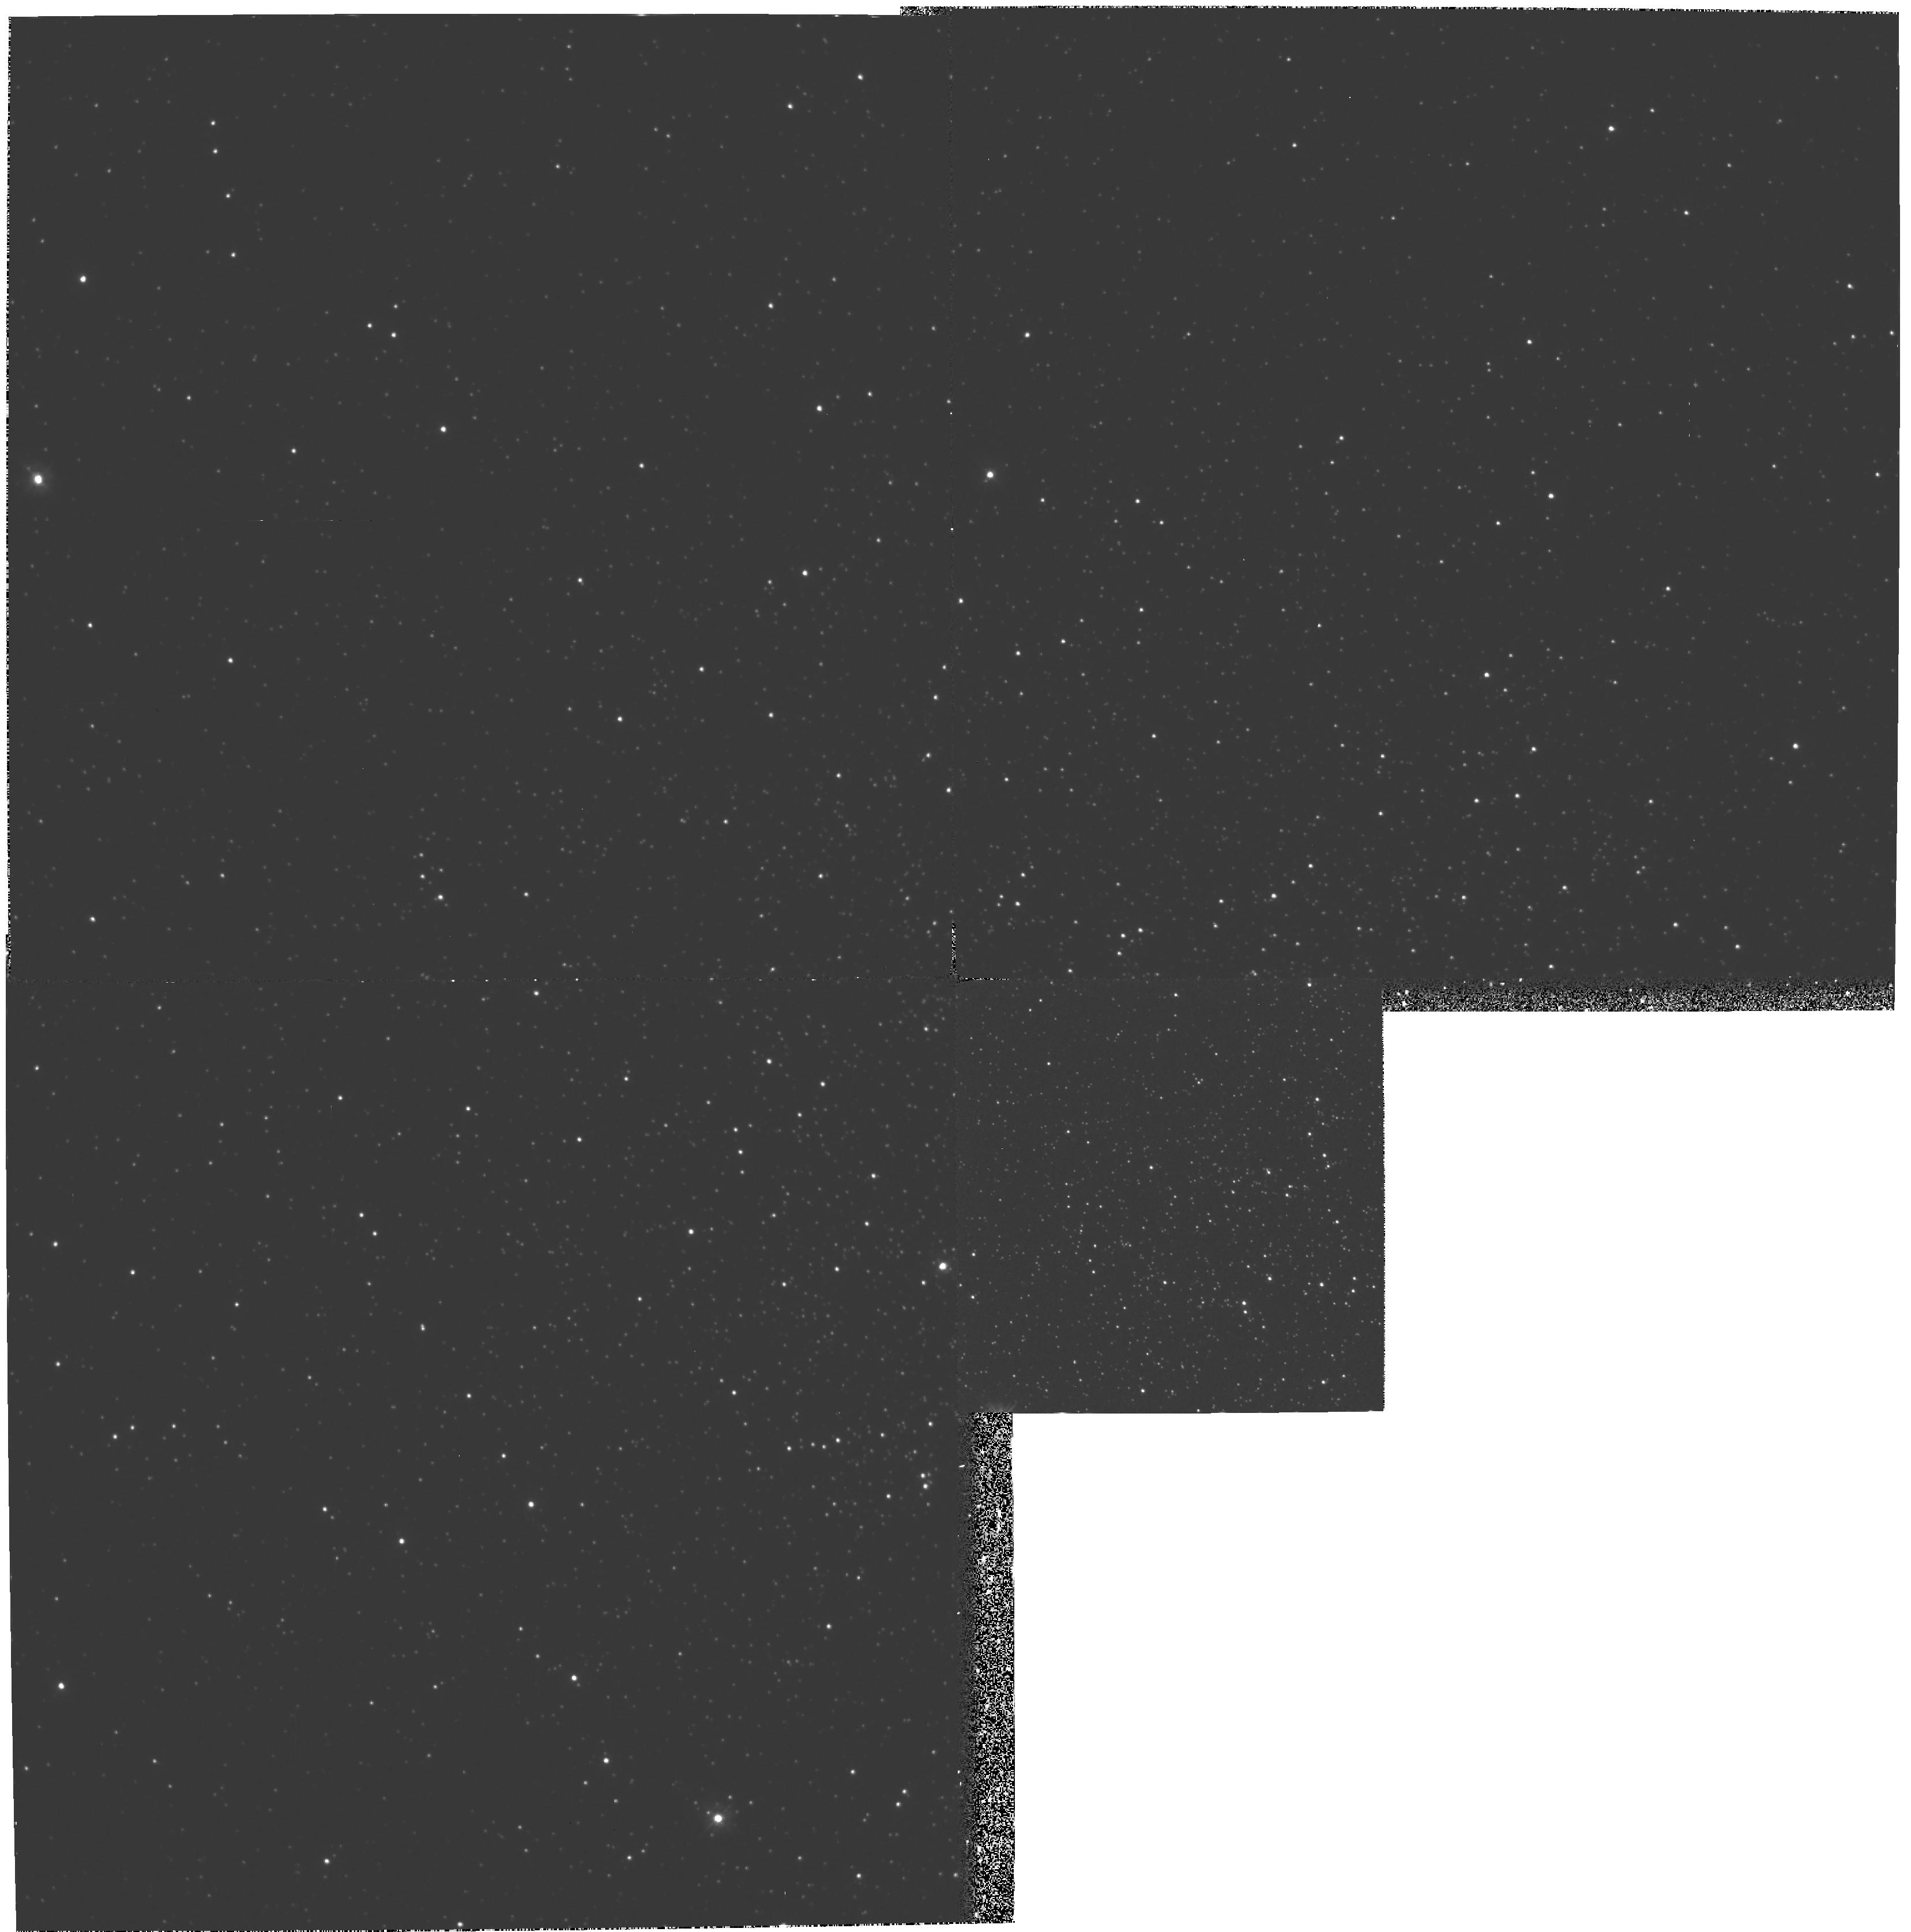
Target: NGC6712
Instrument: WFPC2/PC
Filter: F300W
Exposure: 4.4 h
Observation ID: hst_6121_01_wfpc2_pc_f300w_u2of01

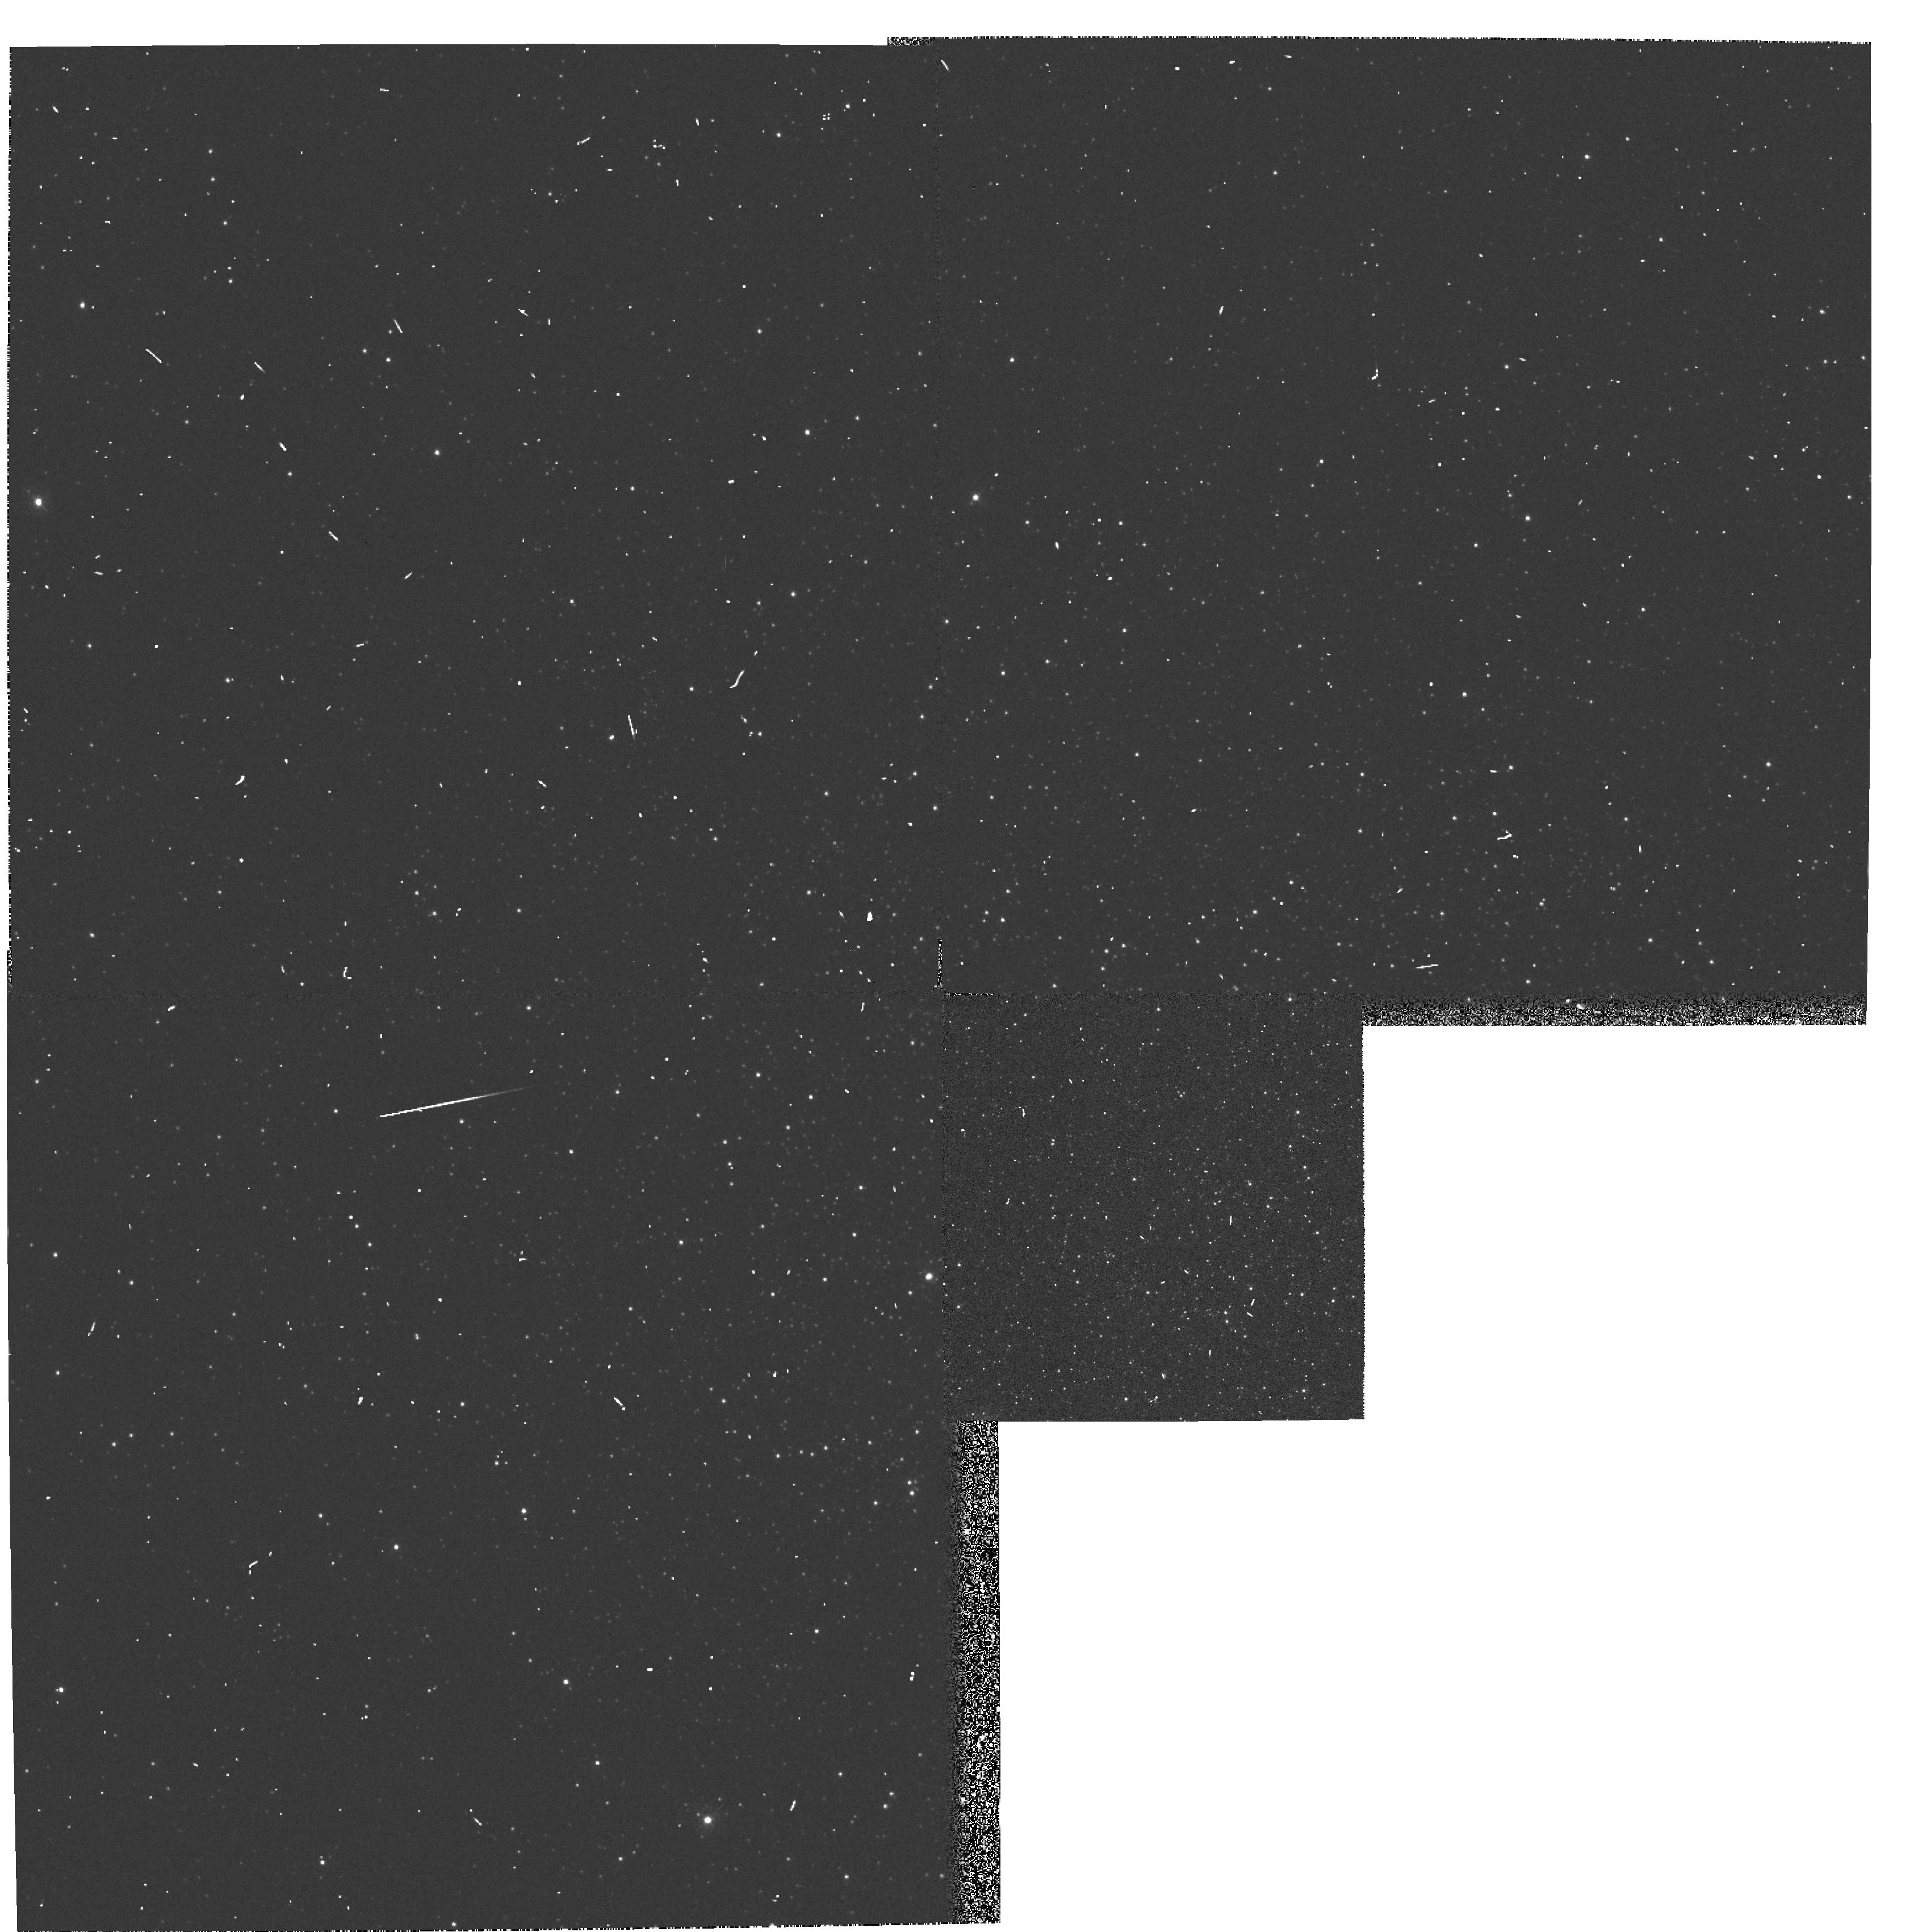
Target: NGC6712
Instrument: WFPC2/PC
Filter: F336W
Exposure: 3 min
Observation ID: hst_6121_02_wfpc2_pc_f336w_u2of02

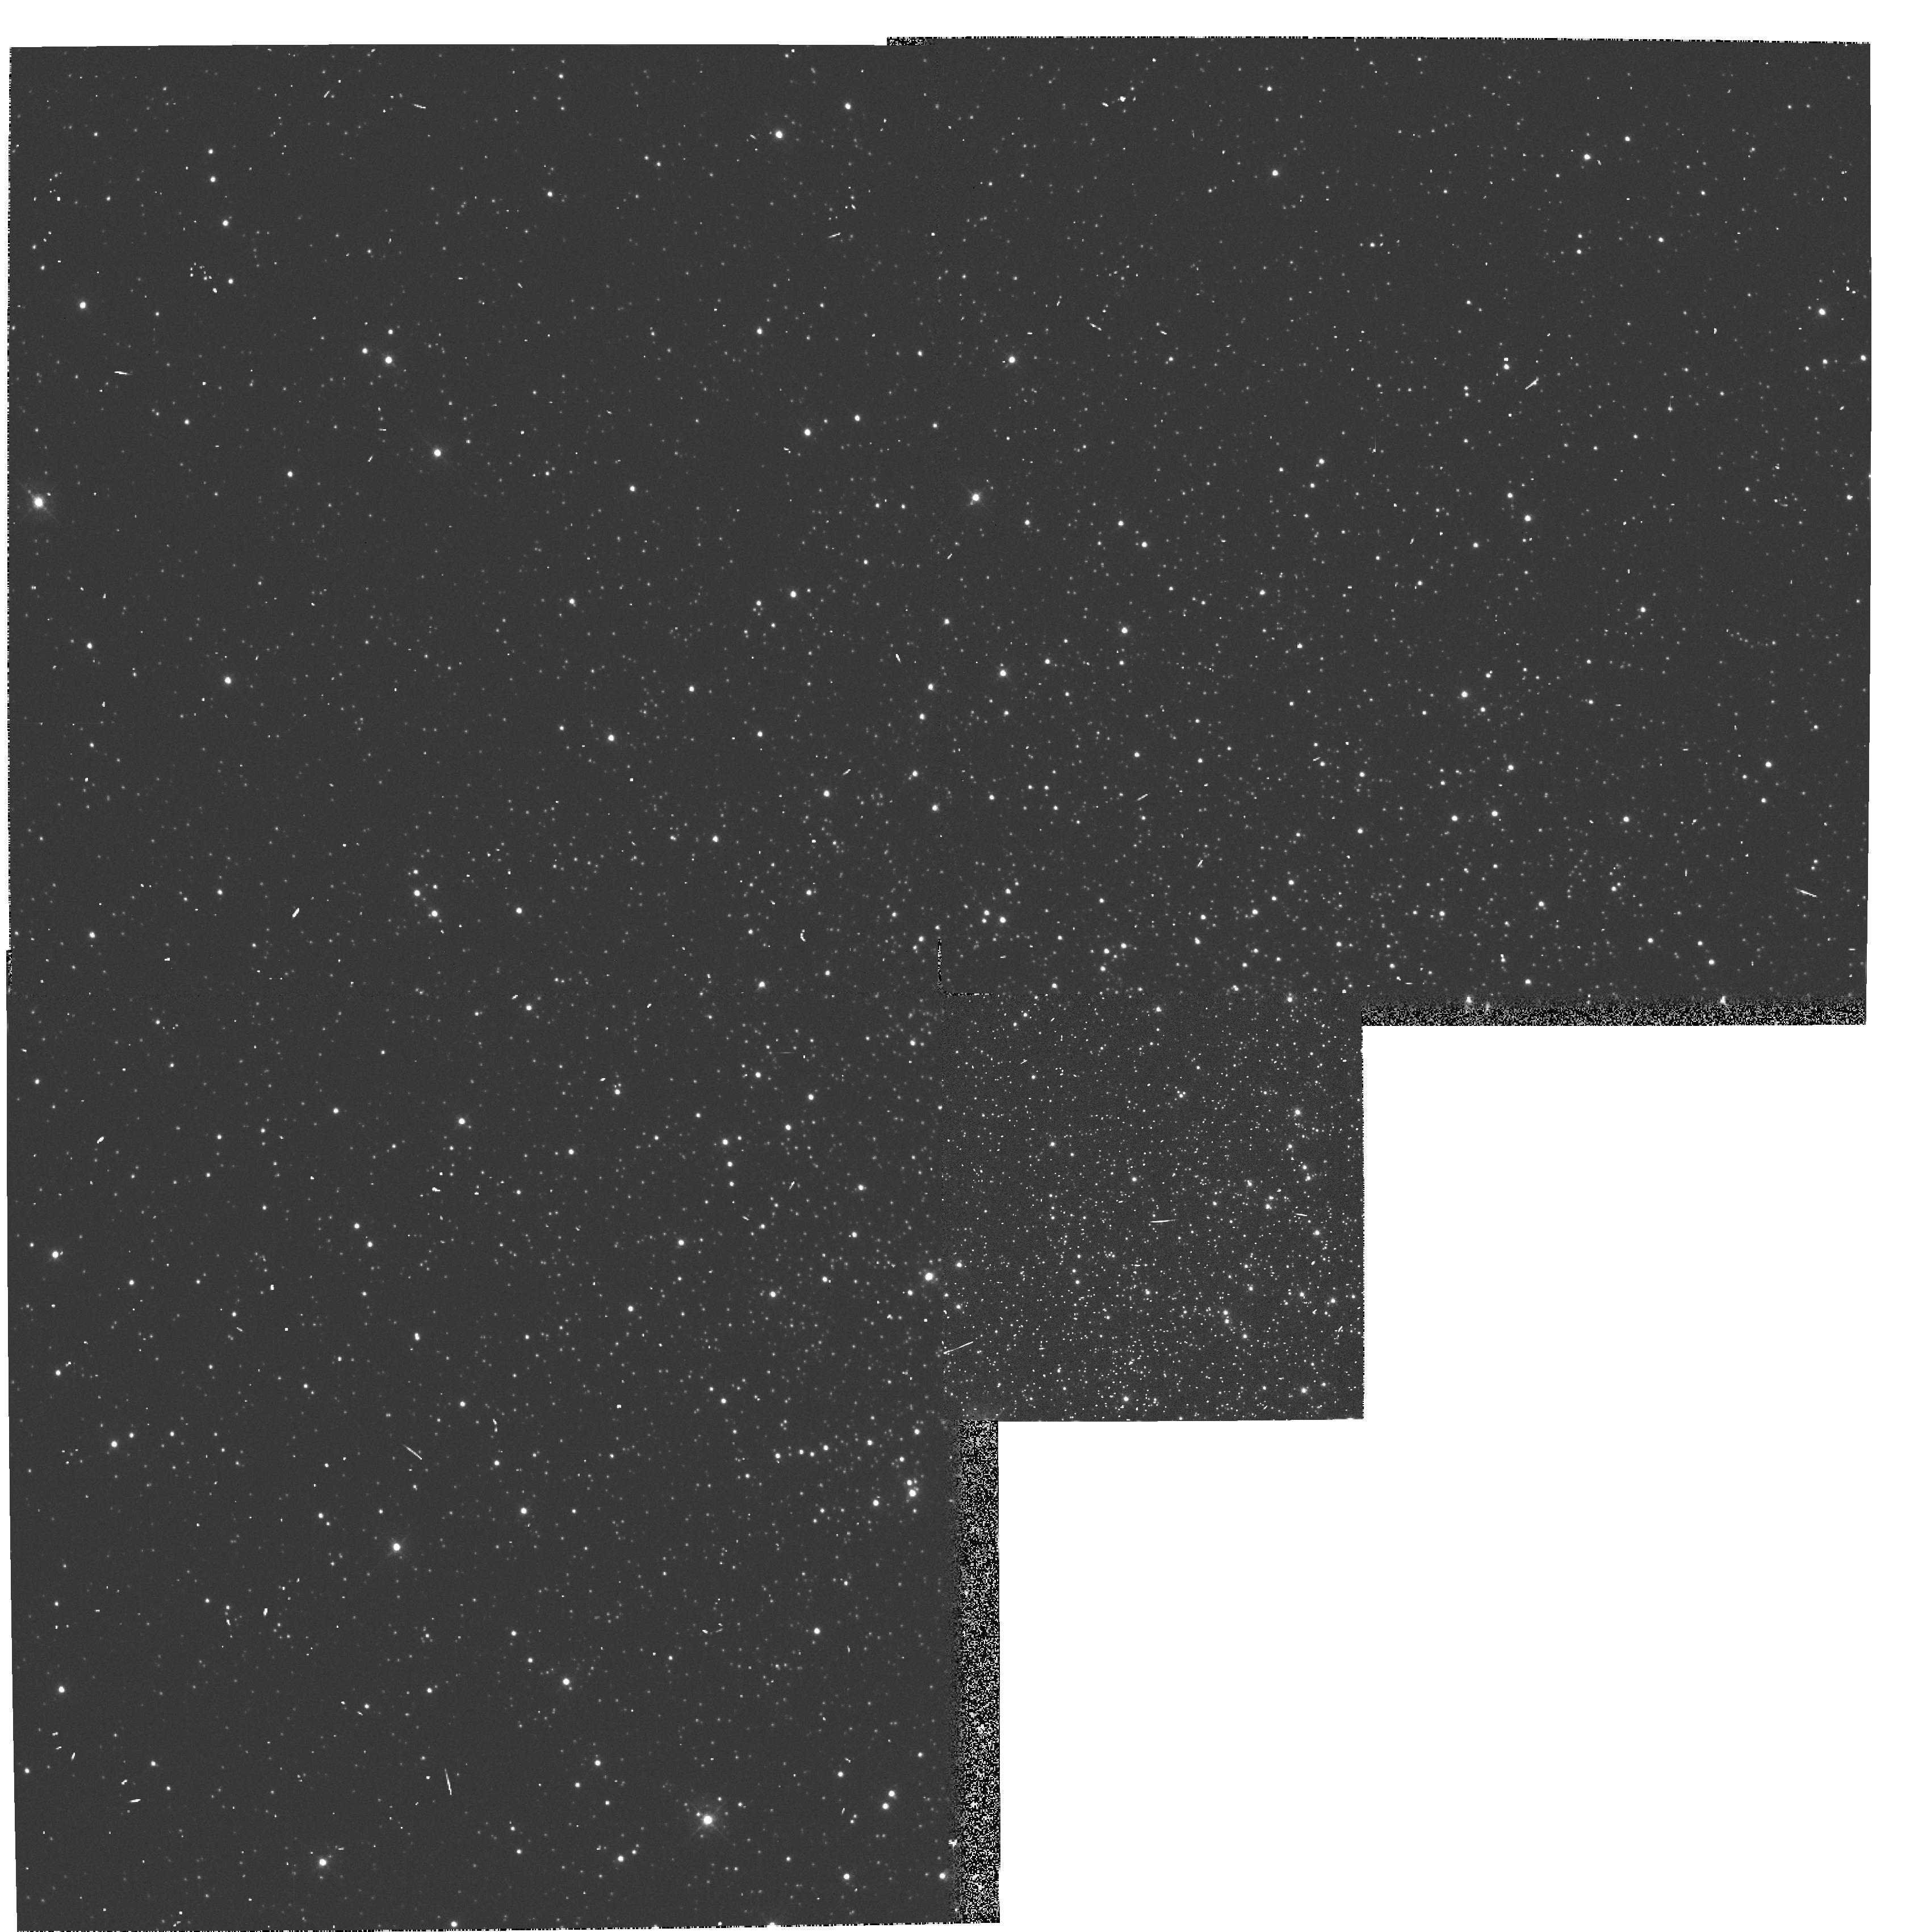
Target: NGC6712
Instrument: WFPC2/PC
Filter: F439W
Exposure: 3 min
Observation ID: hst_6121_02_wfpc2_pc_f439w_u2of02

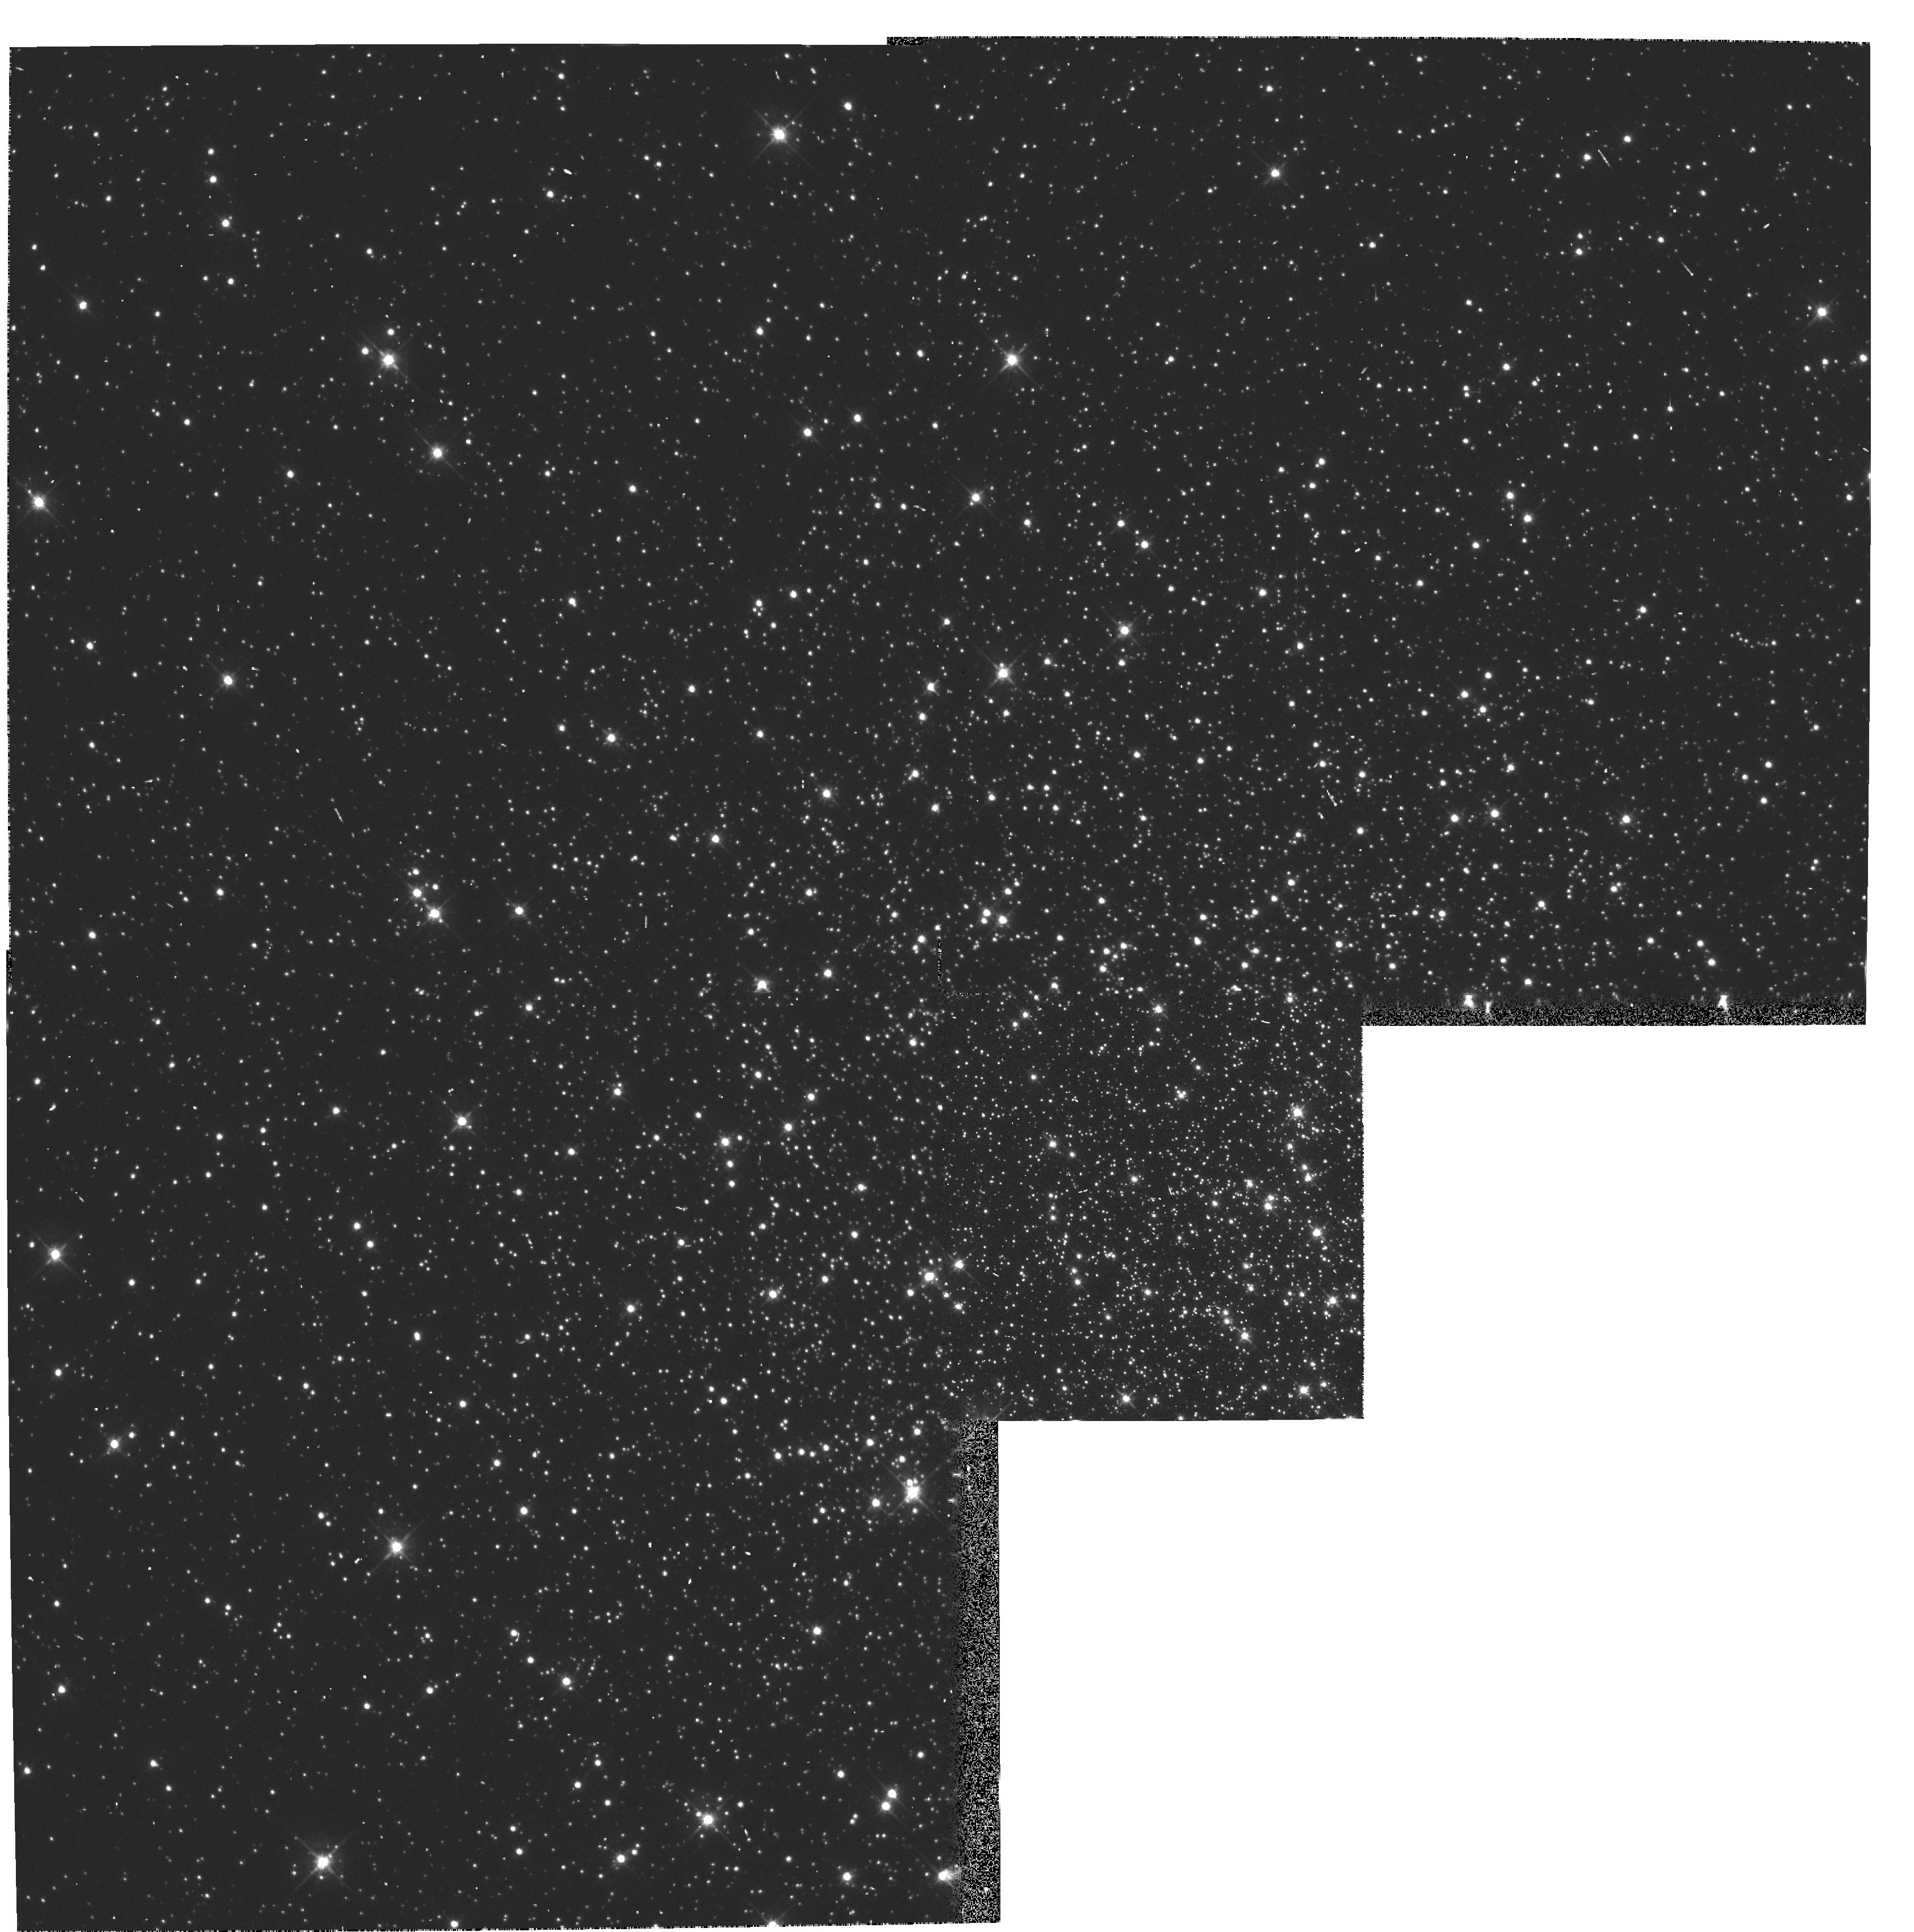
Target: NGC6712
Instrument: WFPC2/PC
Filter: F555W
Exposure: 1 min
Observation ID: hst_6121_02_wfpc2_pc_f555w_u2of02

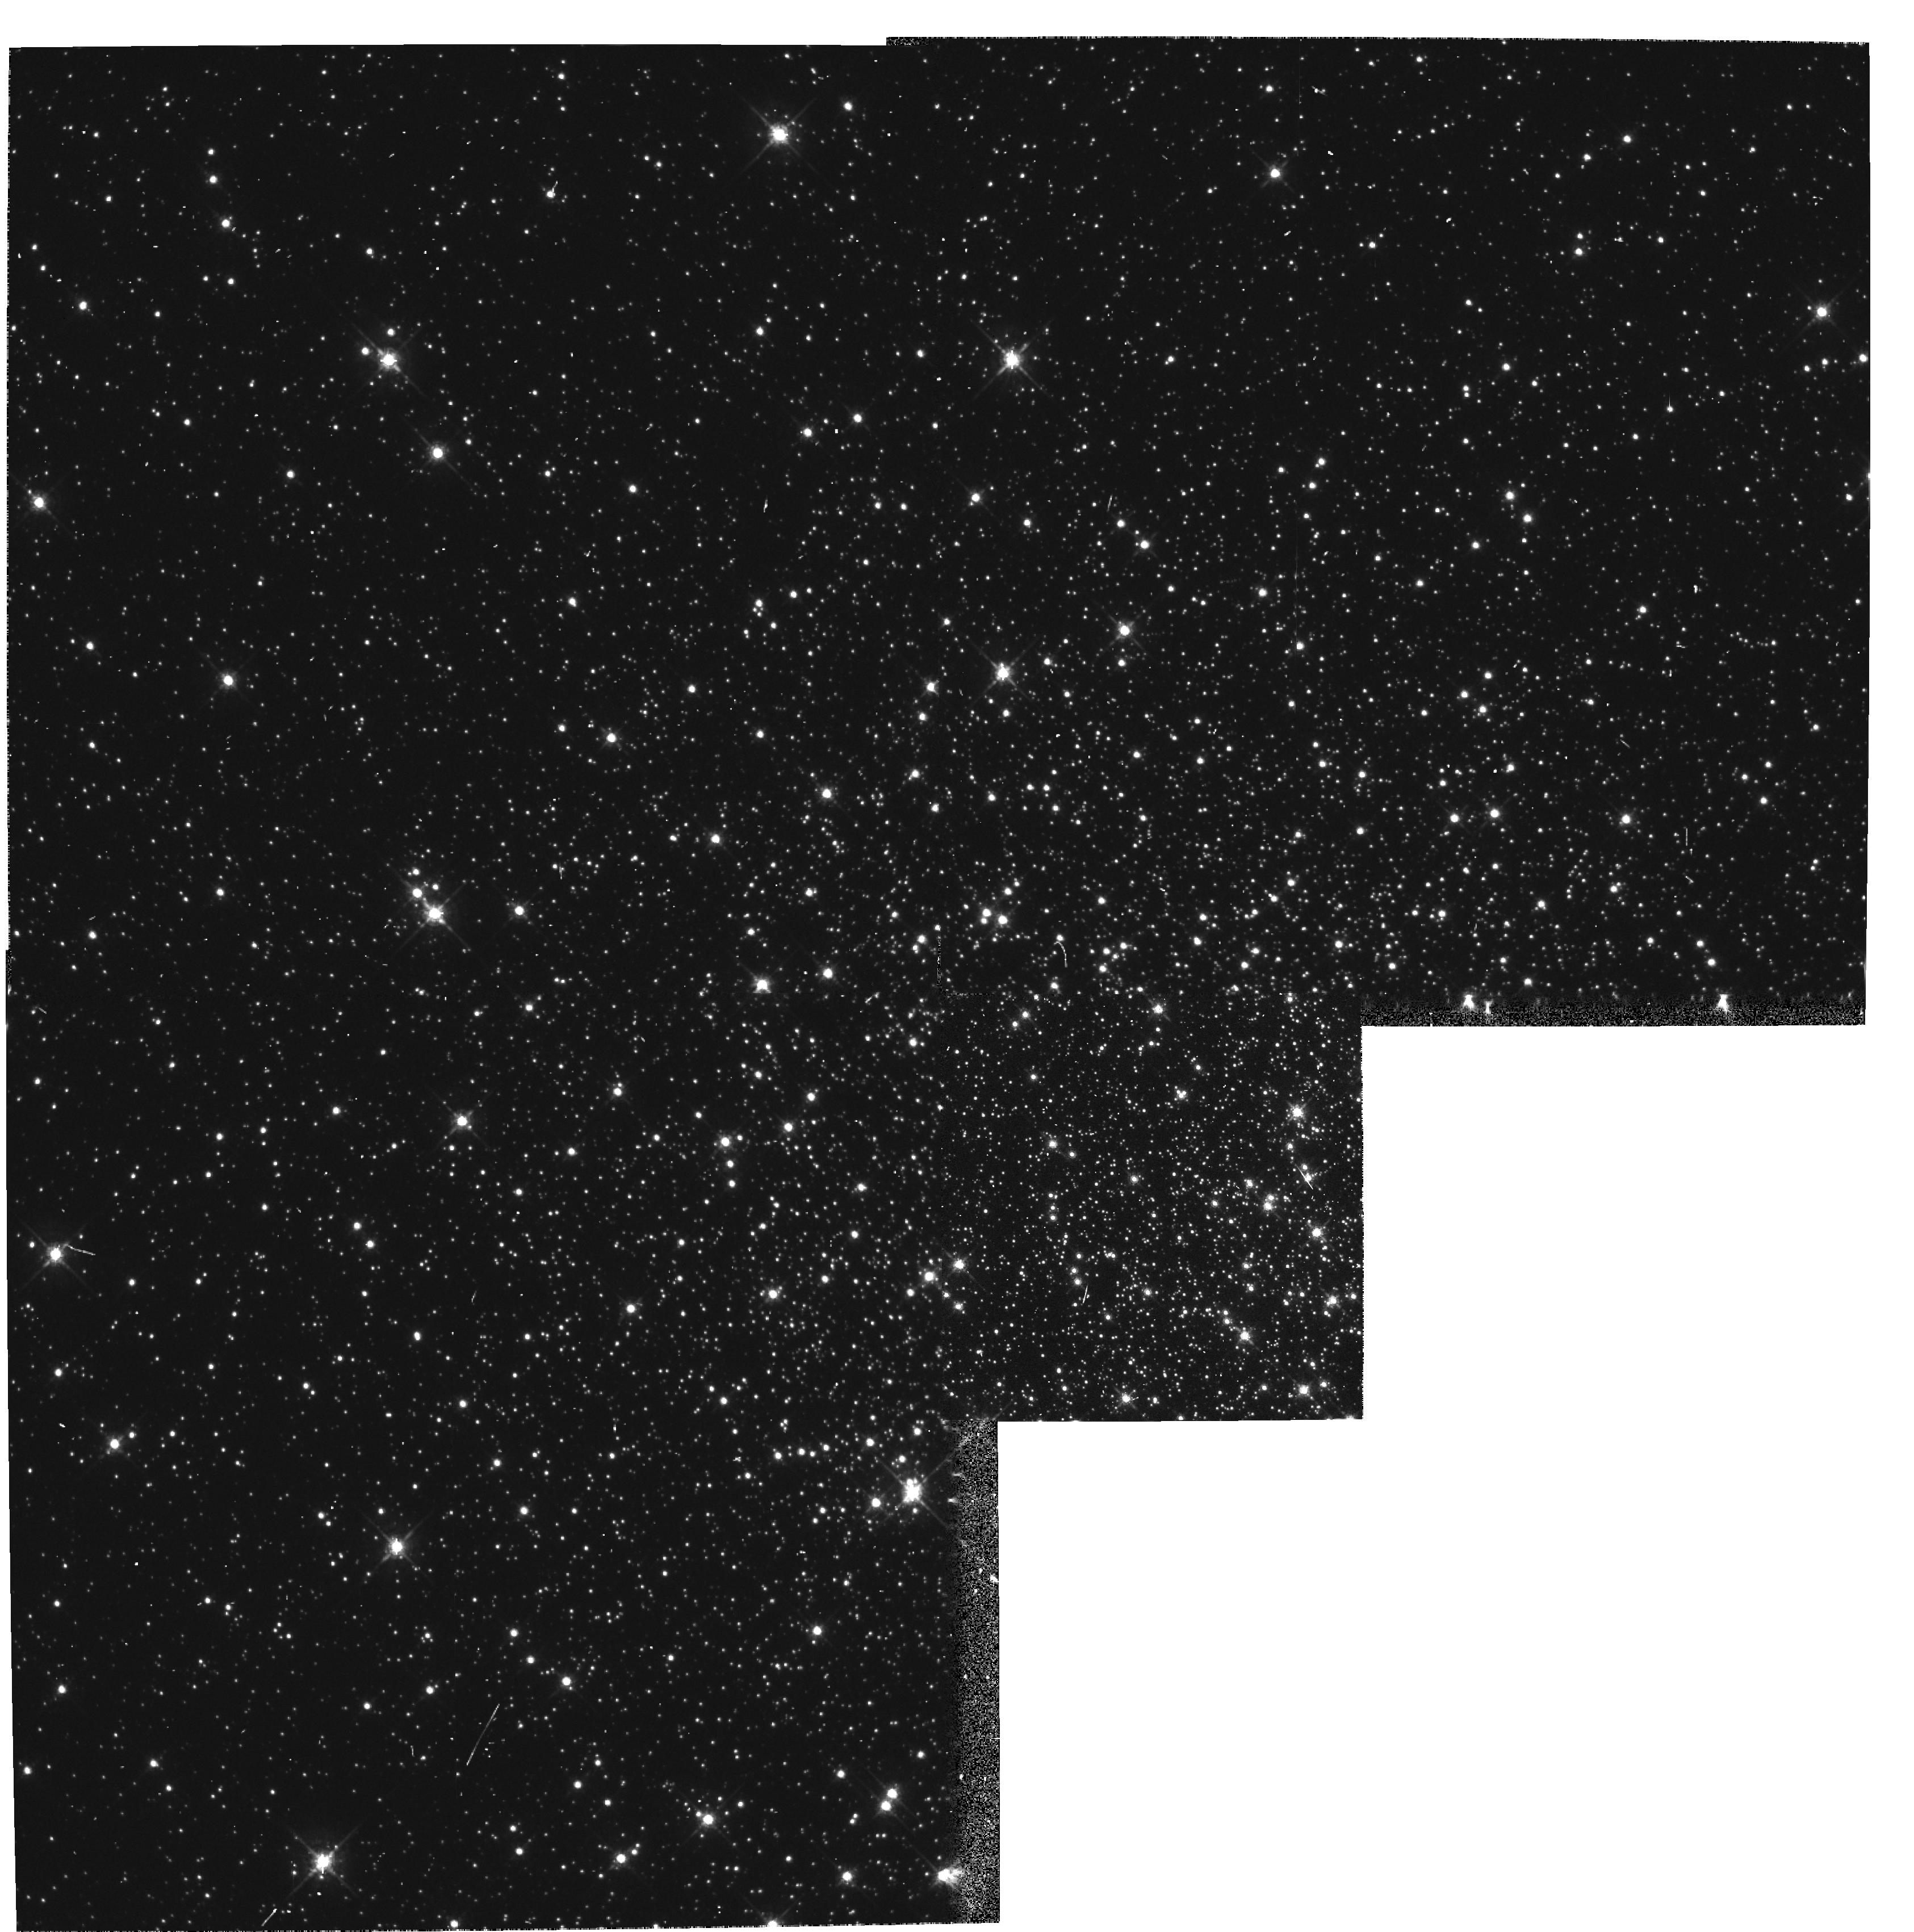
Target: NGC6712
Instrument: WFPC2/PC
Filter: F675W
Exposure: 1 min
Observation ID: hst_6121_02_wfpc2_pc_f675w_u2of02

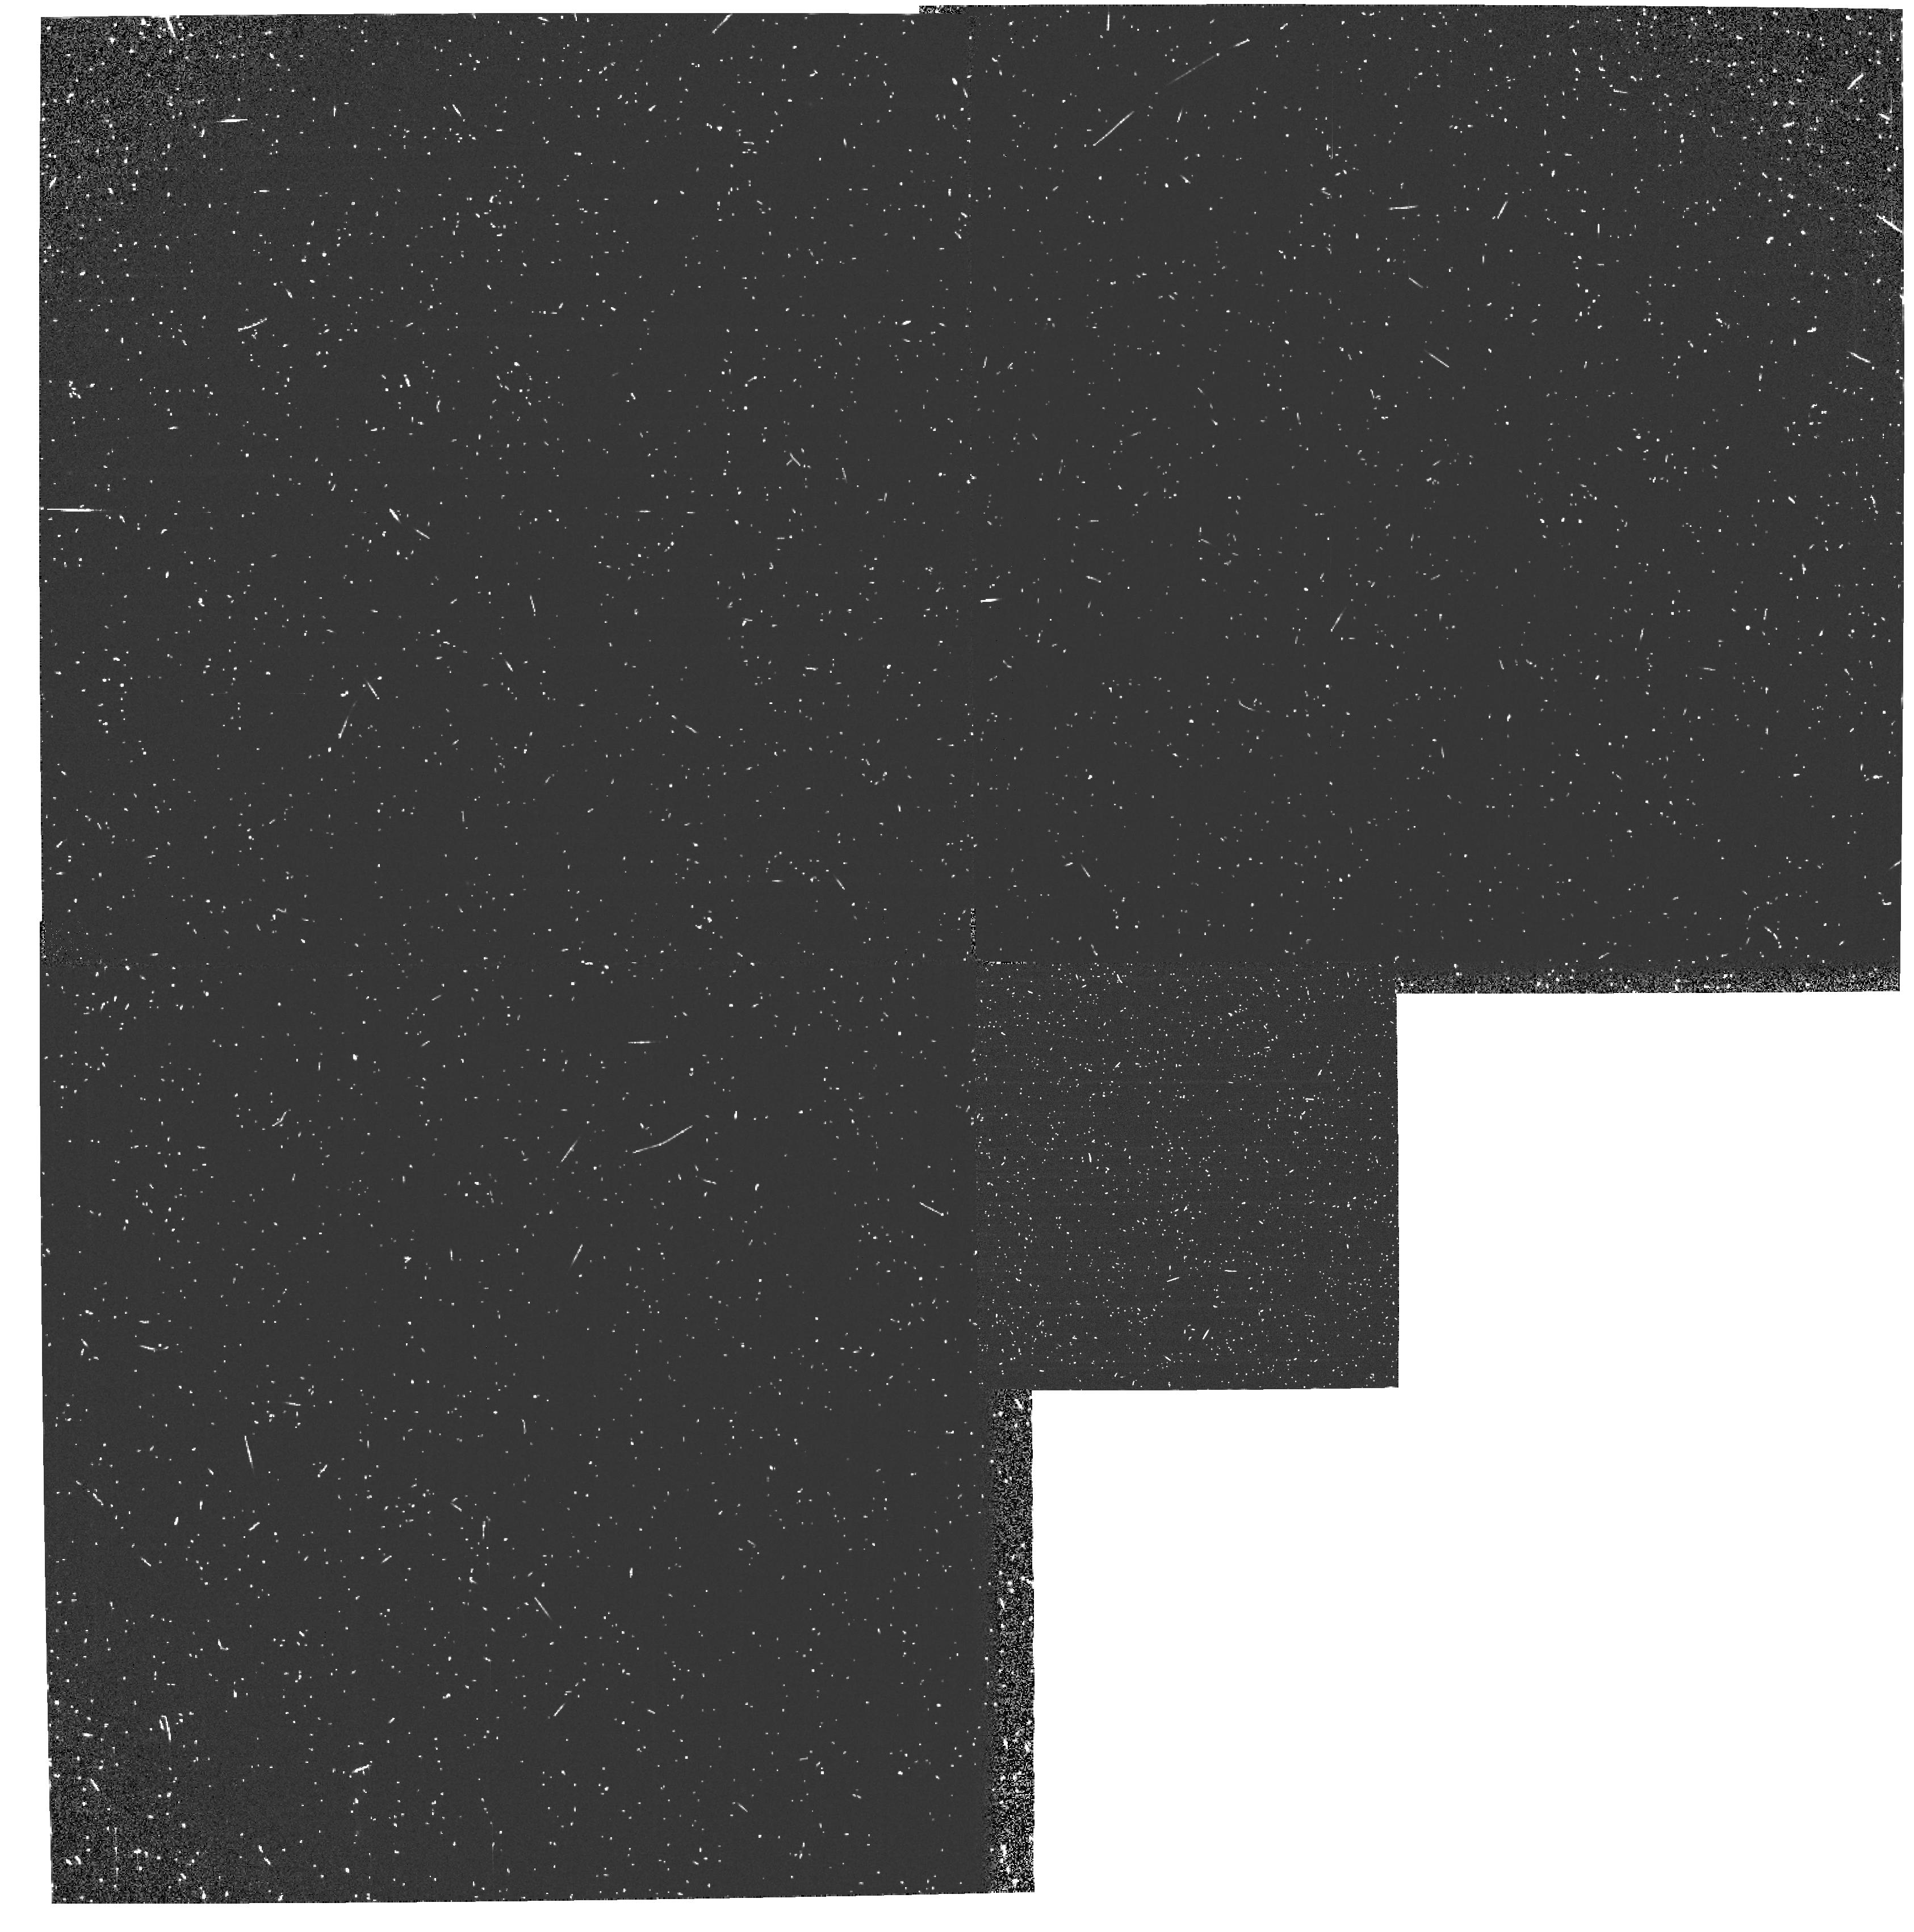
Target: NGC6712
Instrument: WFPC2/PC
Filter: F160BW
Exposure: 13 min
Observation ID: hst_6121_02_wfpc2_pc_f160bw_u2of02

UV PHOTOMETRY OF THE DEGENERATE X-RAY BINARY IN NGC6712 (PI: Charles, Philip A.)

Ground-based imaging has revealed the optical counterpart of the luminous X- ray binary in the globular cluster NGC6712. It is a faint UV star with an indication of up to 0.4 mag variability. However, at B=21.2 and crowded by two brighter stars within 1 arcsec, only HST WFPC photometry will enable a detailed light curve of the X-ray source to be obtained. Given the distance to the cluster the X-ray source has M_V=5.6 which makes it a prime candidate for an underluminous and hence degenerate secondary. The orbital period will thus lie below 80 mins and is likely to be in the range 10--60 mins. With evidence already for variability we propose here for time -resolved CCD photometry to measure the orbital period and light curve in the UV, and thus confirm its degenerate nature. This would be a remarkable result as 2 of the 3 identified (optical/UV) sources in globular clusters would be degenerate, with important implications for the formation and evolution of globular cluster X-ray binaries.